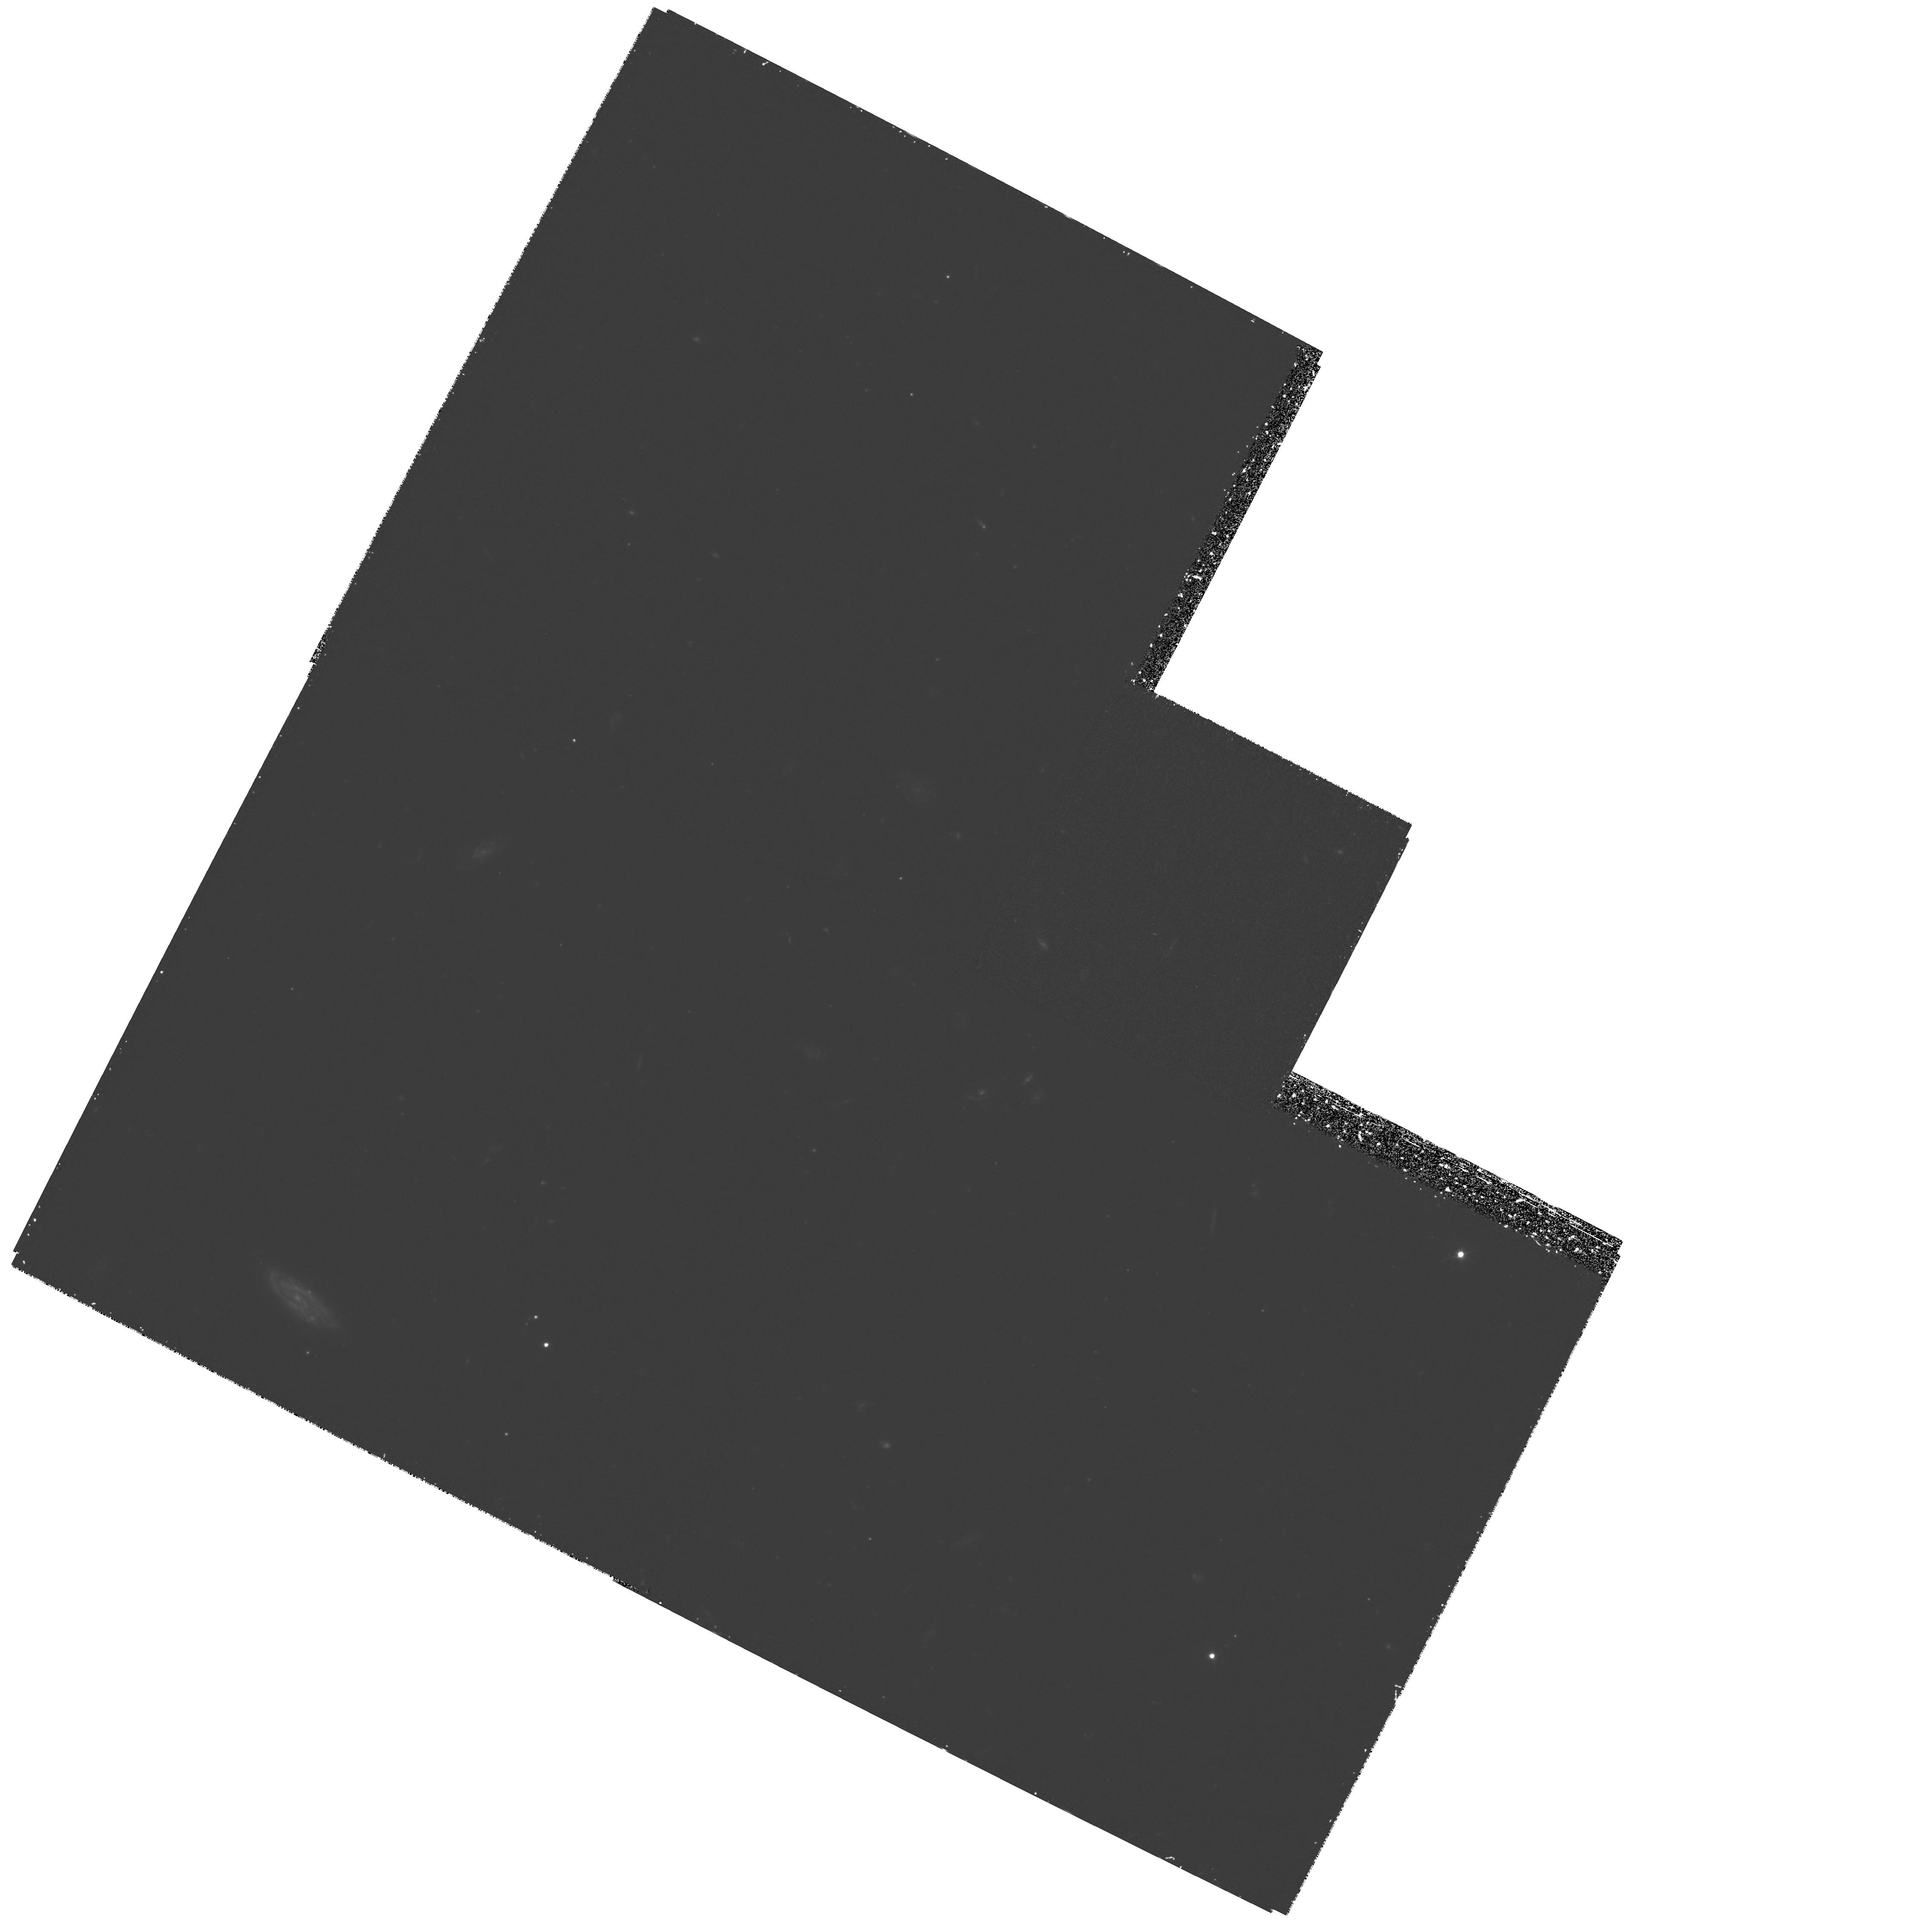
Target: FIELD-134419-000814
Instrument: WFPC2/PC
Filter: F450W
Exposure: 1.9 h
Observation ID: hst_6556_06_wfpc2_pc_f450w_u3w606

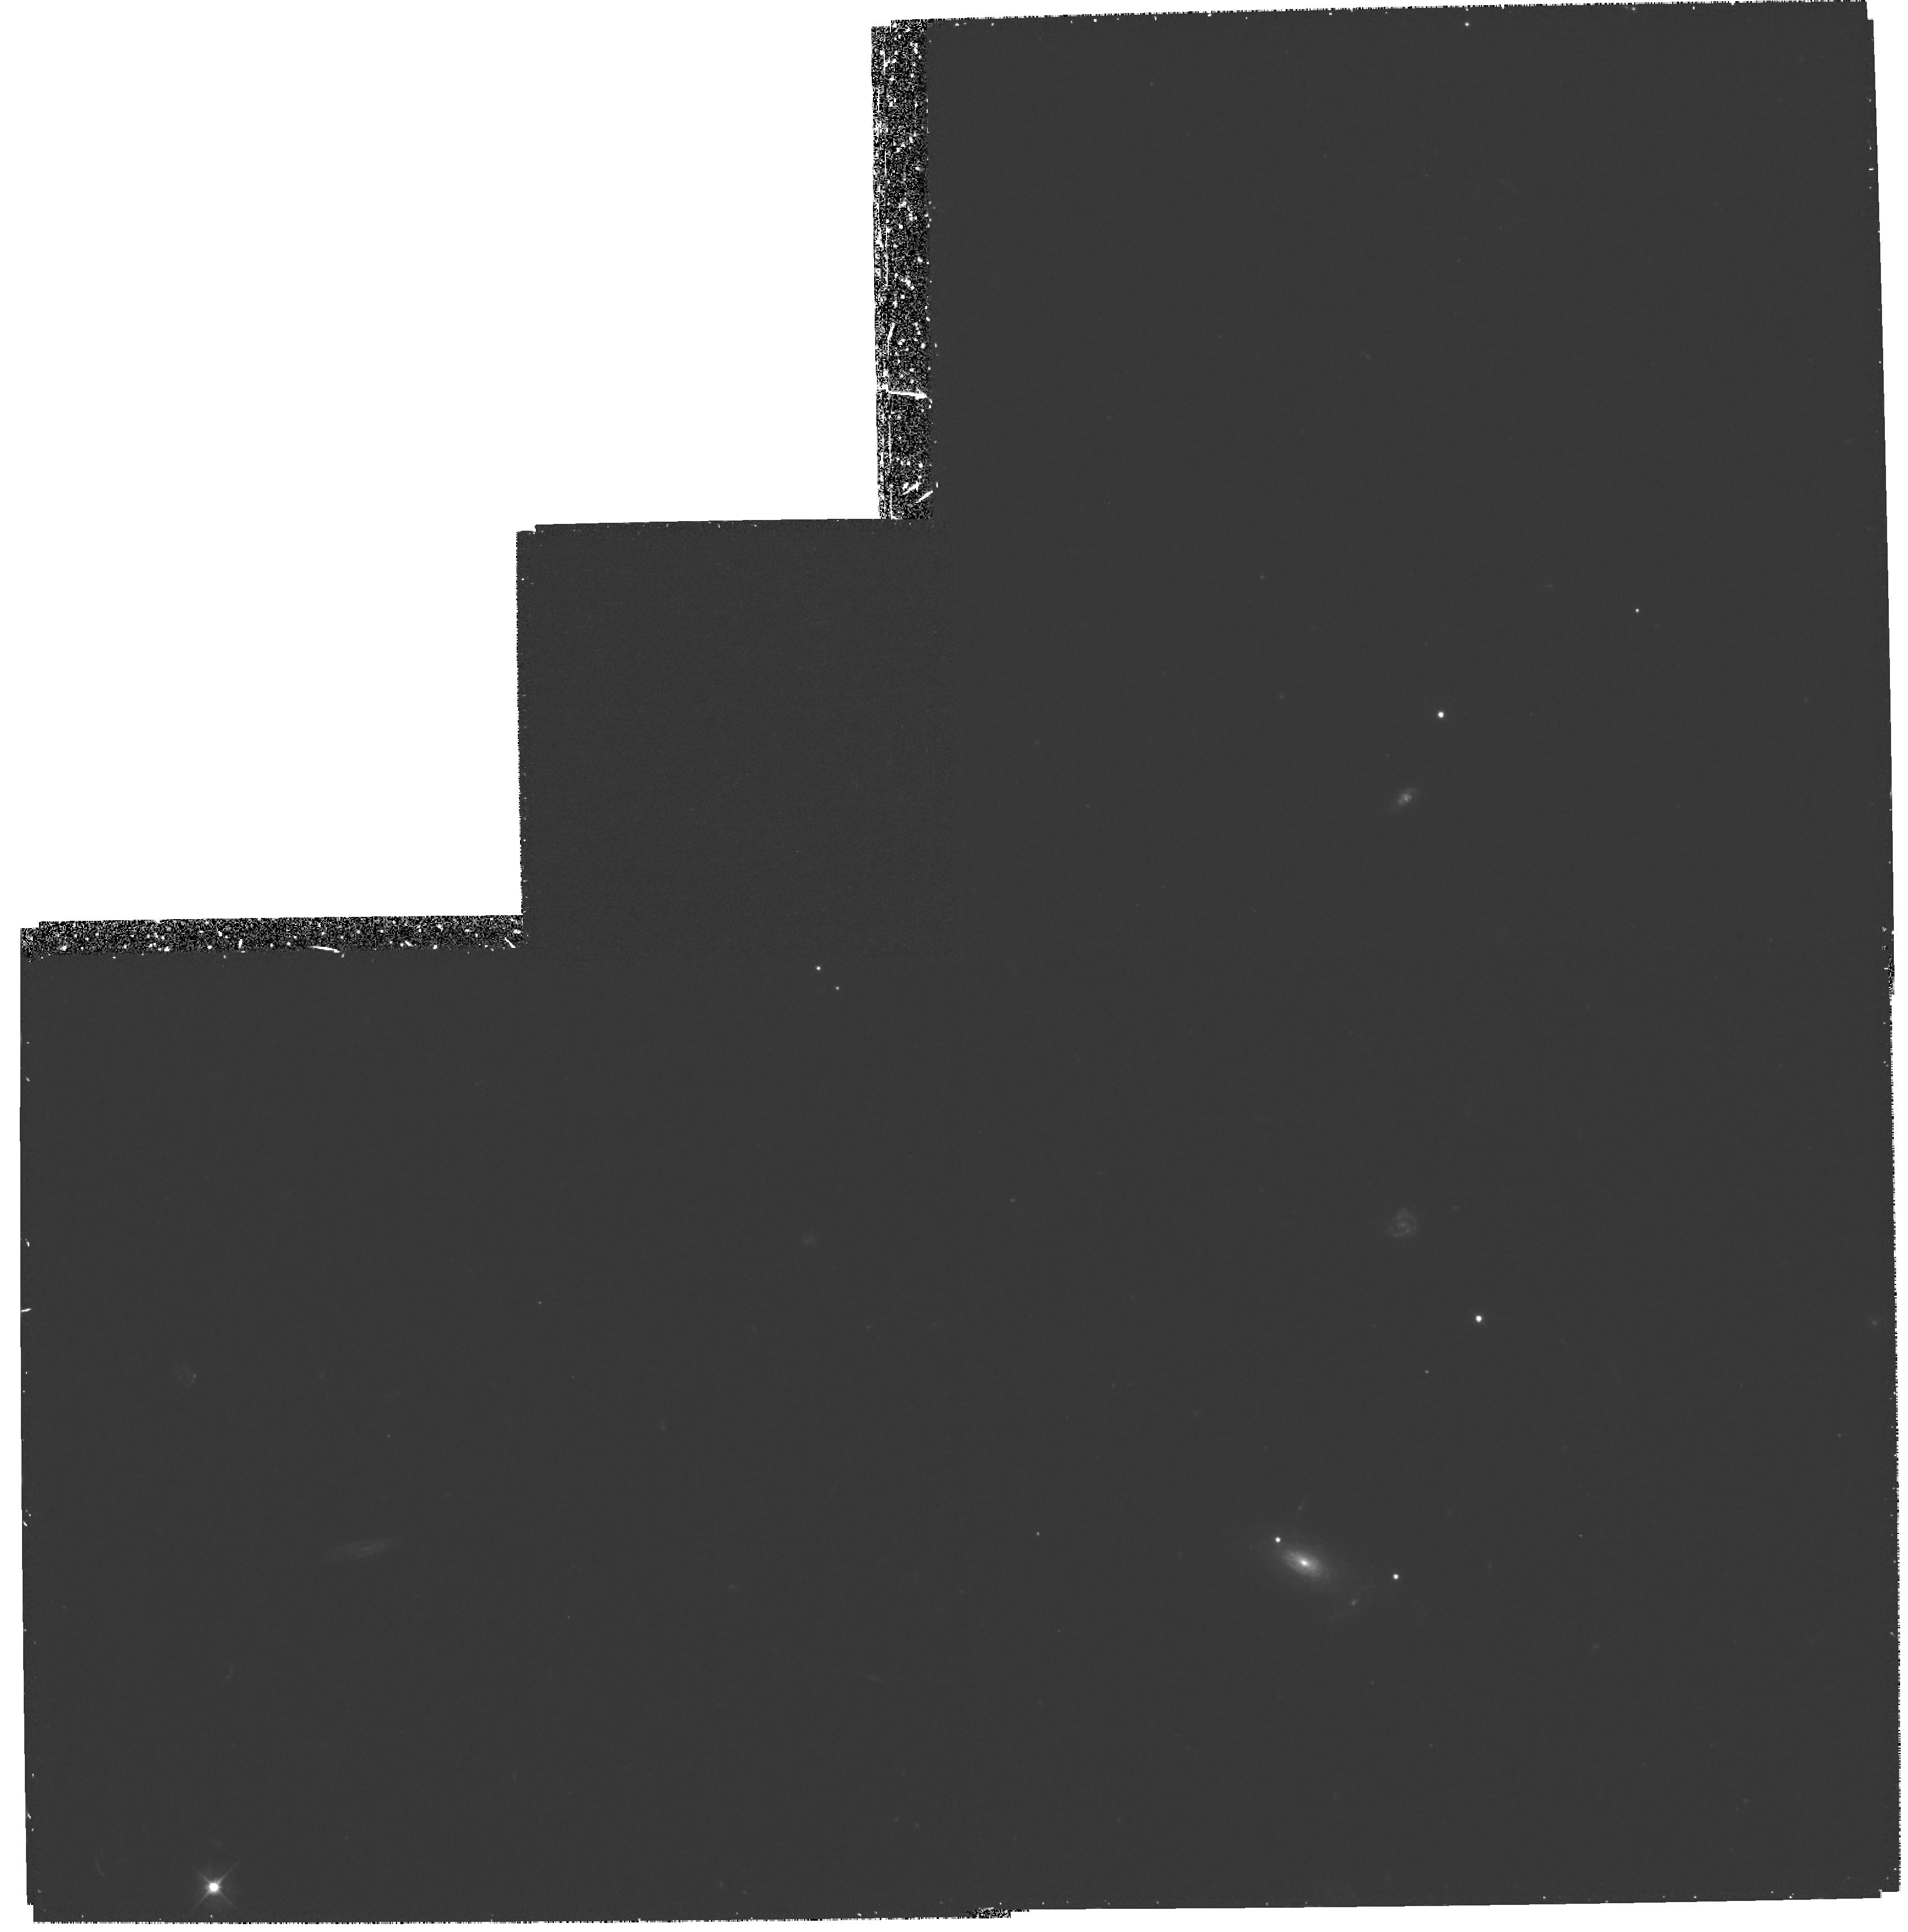
Target: FIELD-030227+000704
Instrument: WFPC2/PC
Filter: F450W
Exposure: 1.9 h
Observation ID: hst_6556_03_wfpc2_pc_f450w_u3w603

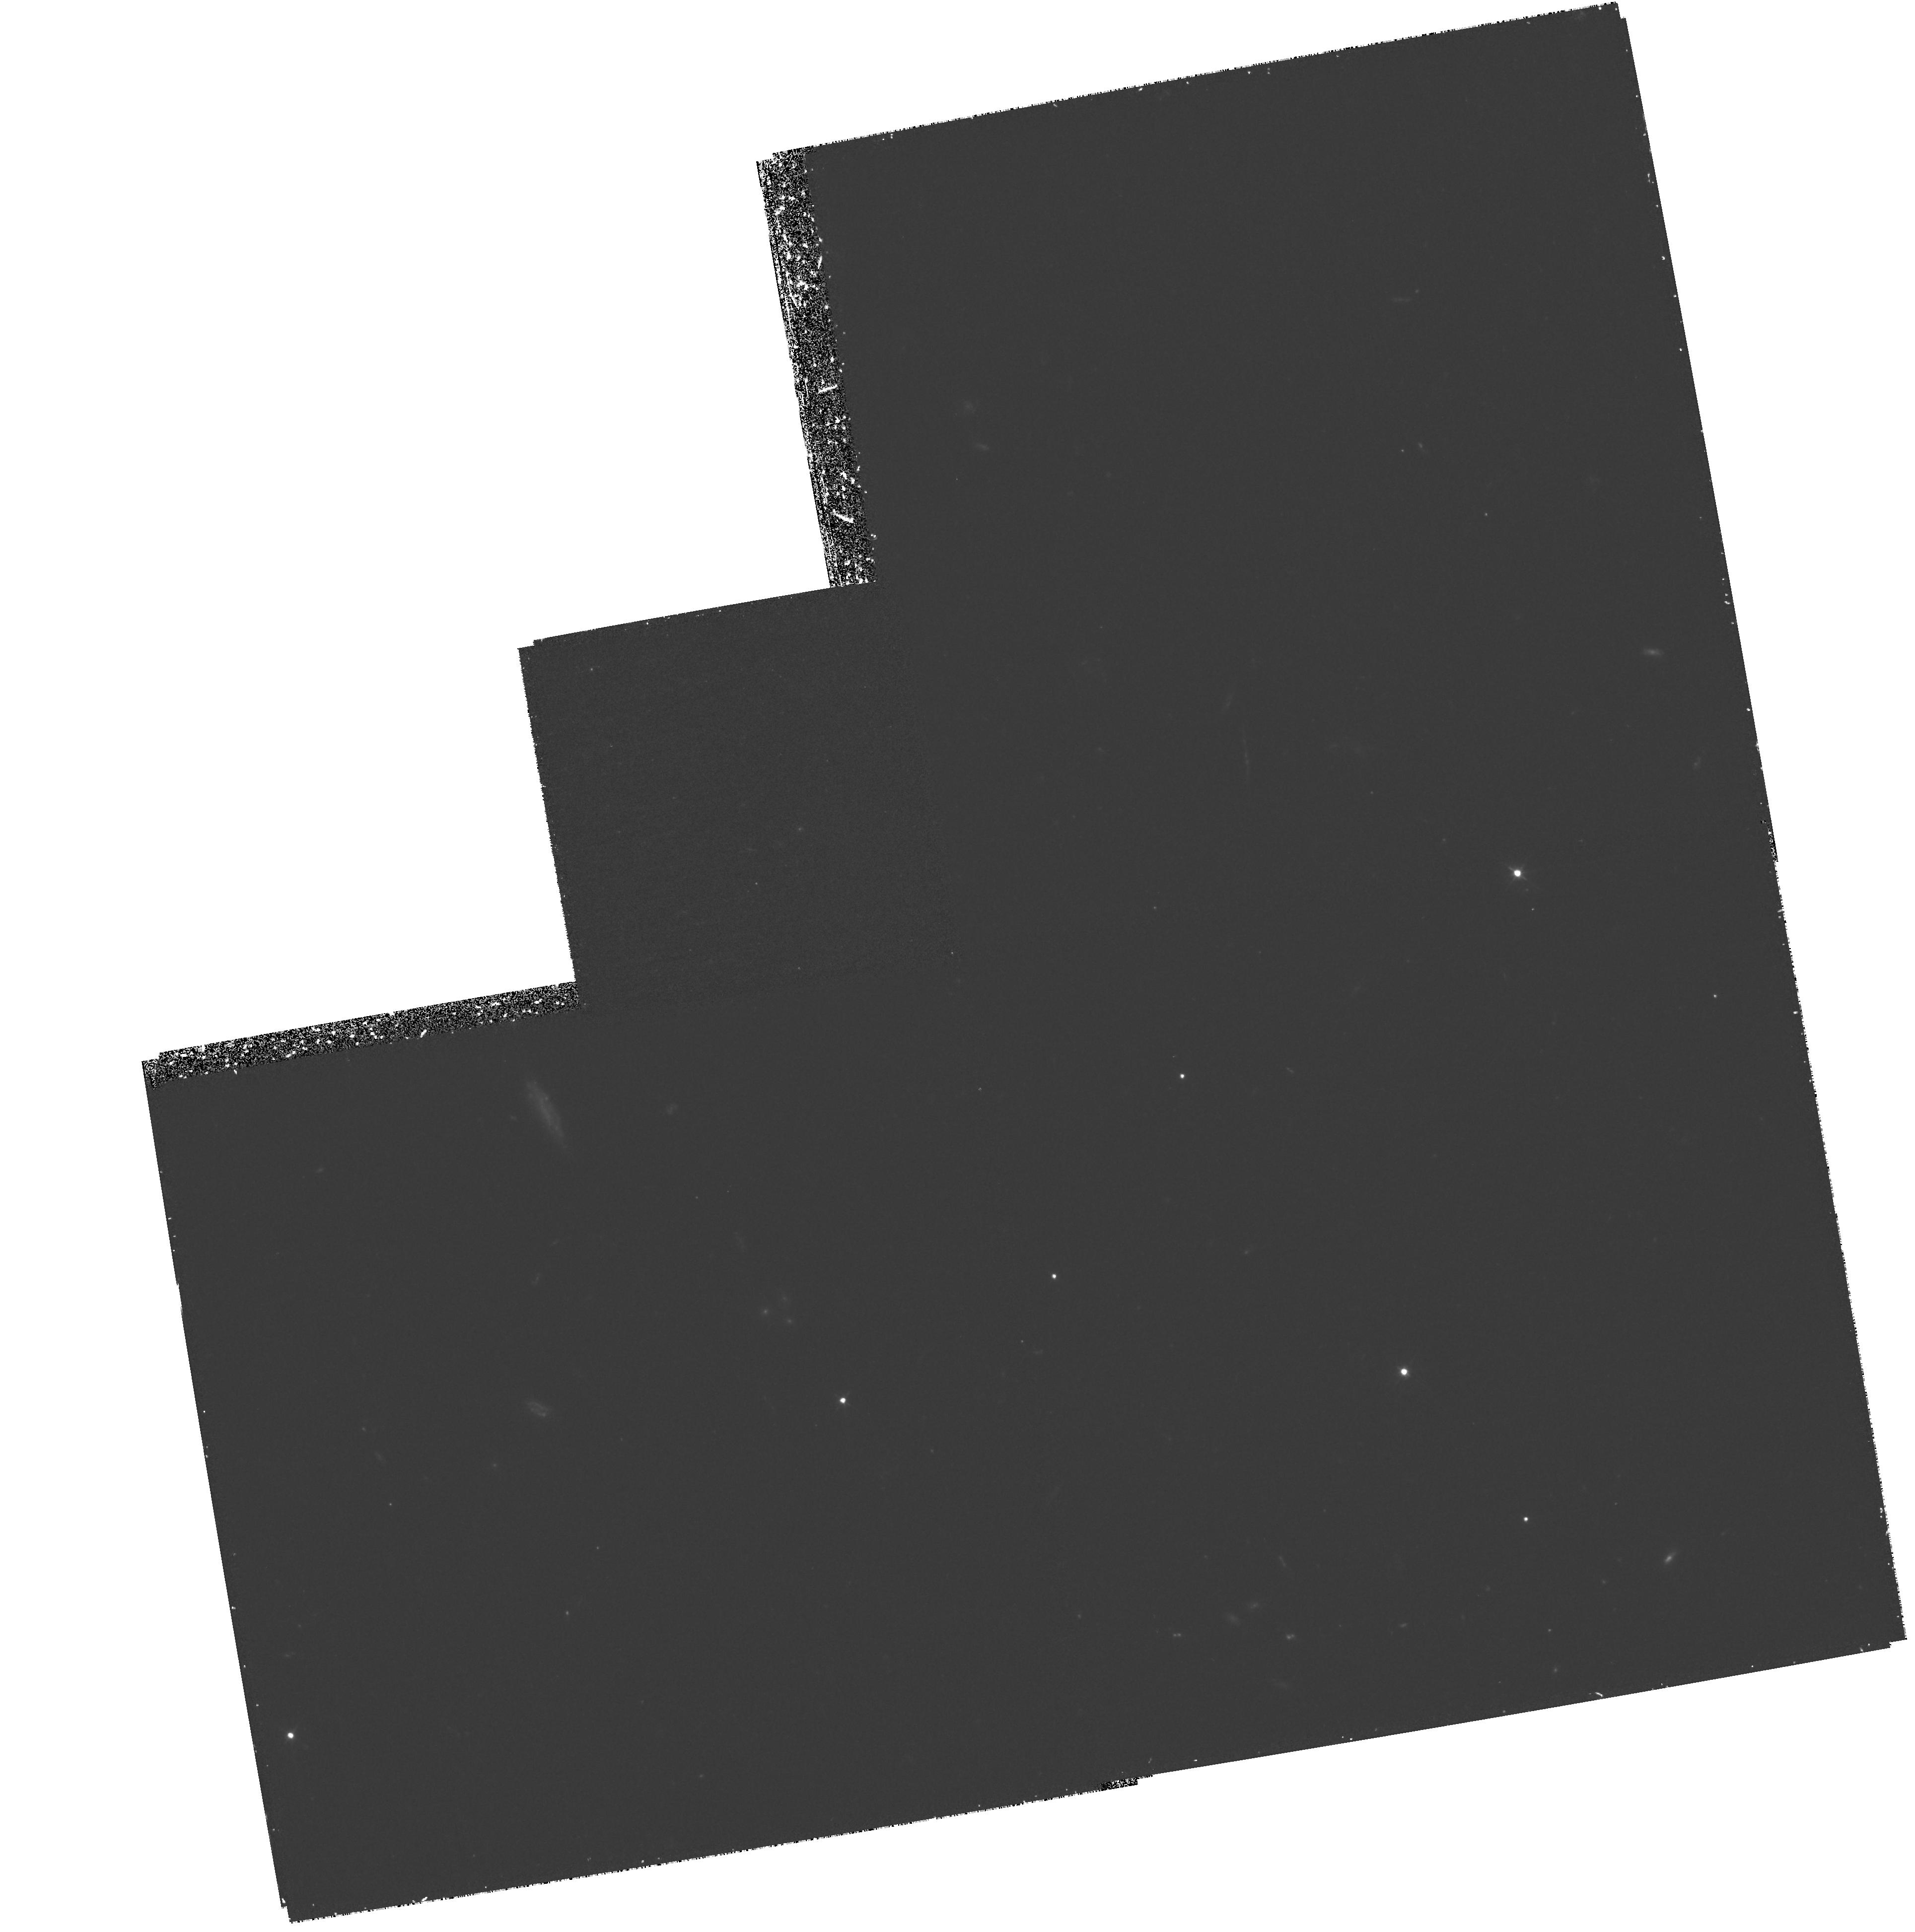
Target: FIELD-221755+001715
Instrument: WFPC2/PC
Filter: F450W
Exposure: 1.9 h
Observation ID: hst_6556_04_wfpc2_pc_f450w_u3w604

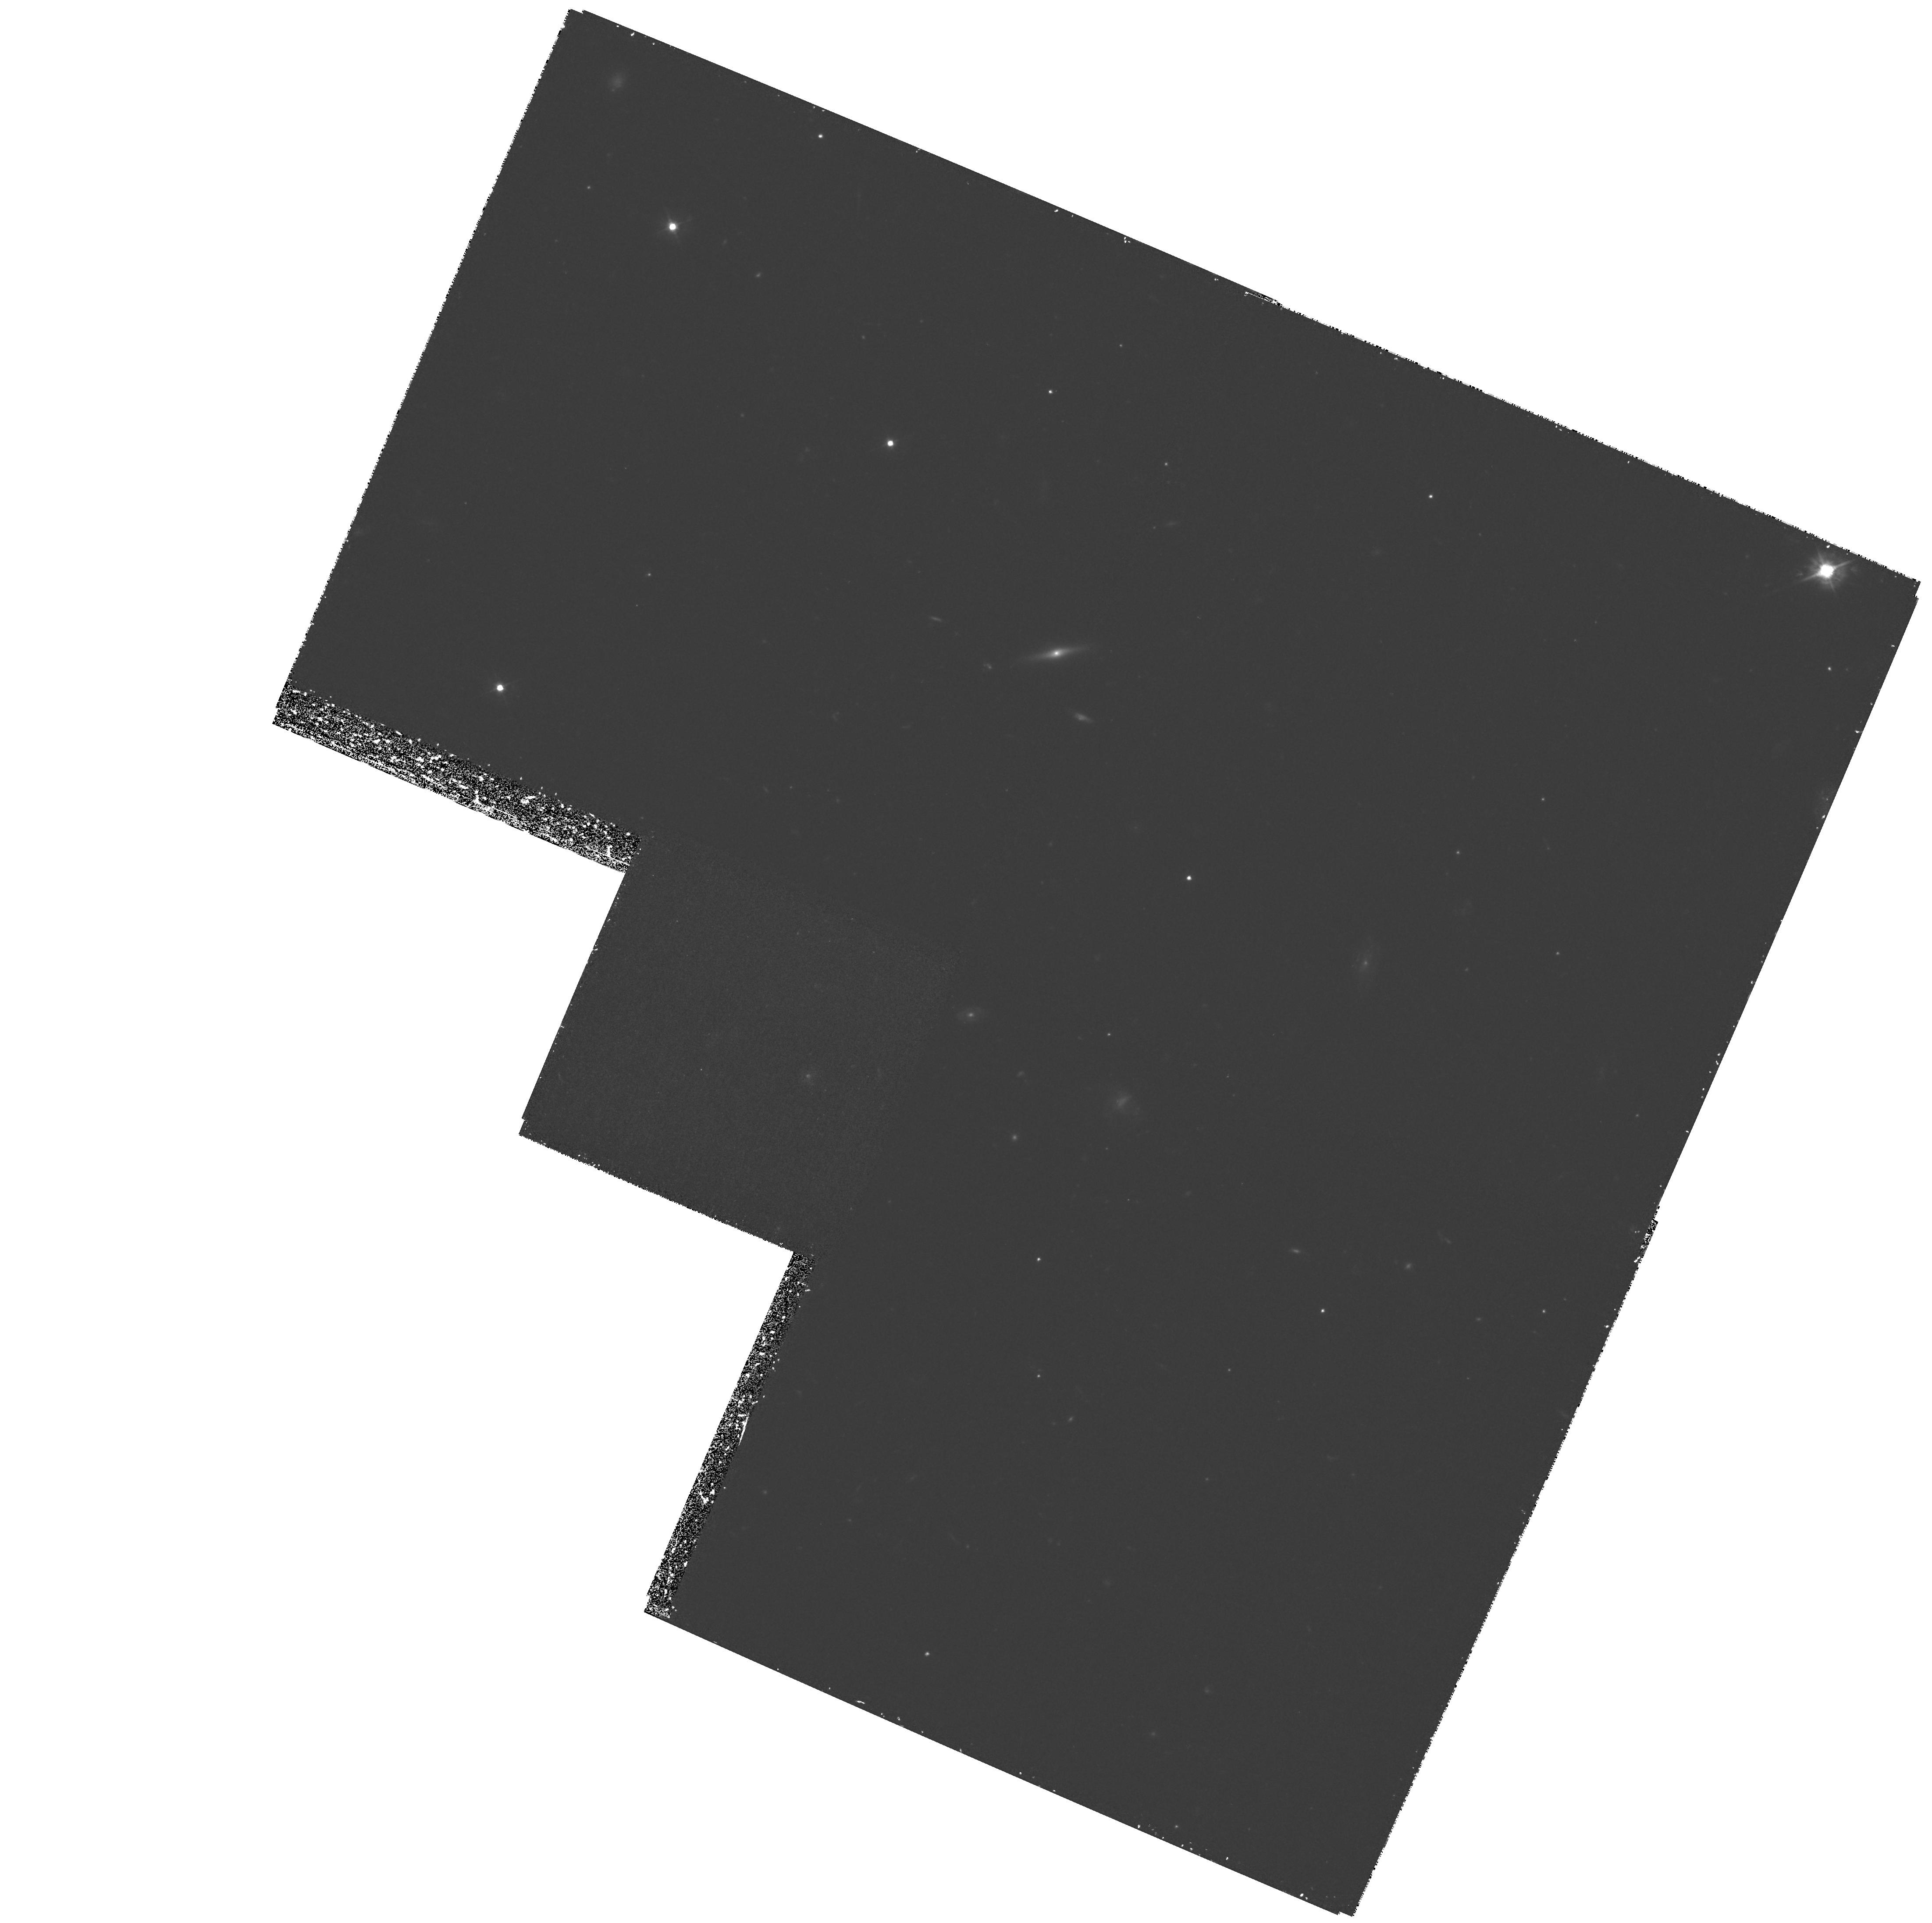
Target: FIELD-134417-000434
Instrument: WFPC2/PC
Filter: F450W
Exposure: 1.9 h
Observation ID: hst_6556_07_wfpc2_pc_f450w_u3w607

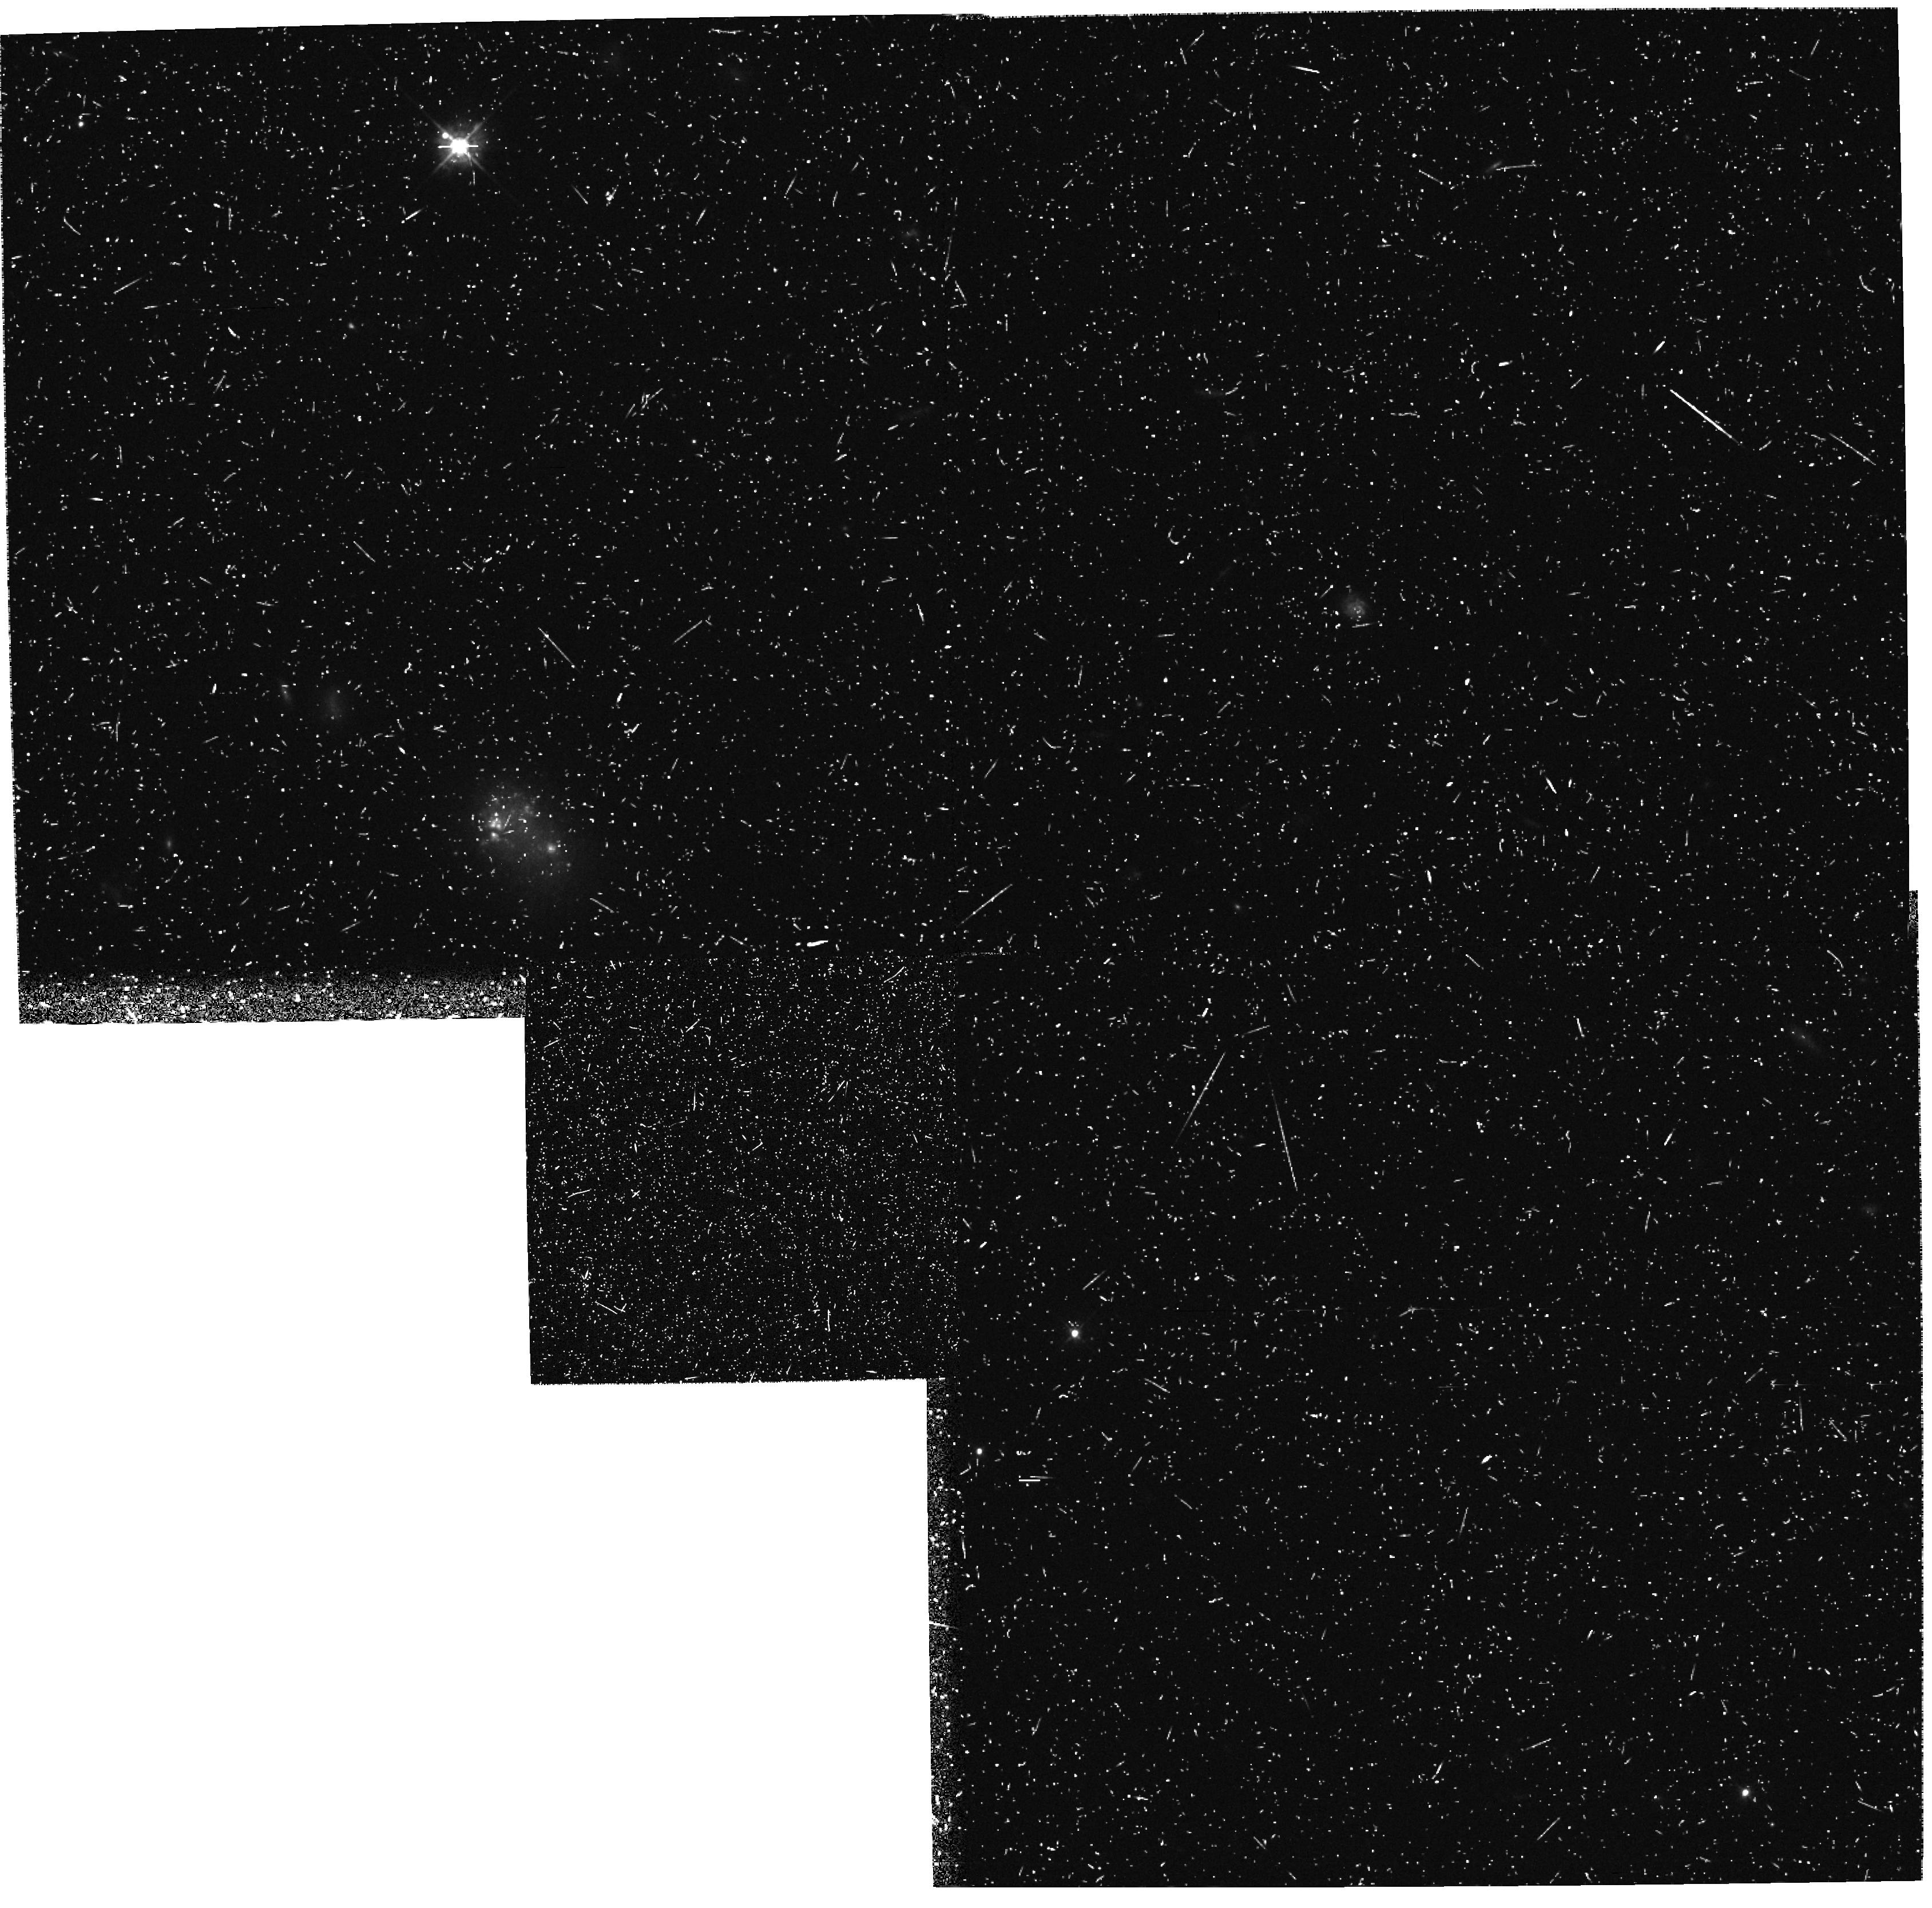
Target: FIELD-100053+251407
Instrument: WFPC2/PC
Filter: F450W
Exposure: 40 min
Observation ID: hst_6556_01_wfpc2_pc_f450w_u3w601

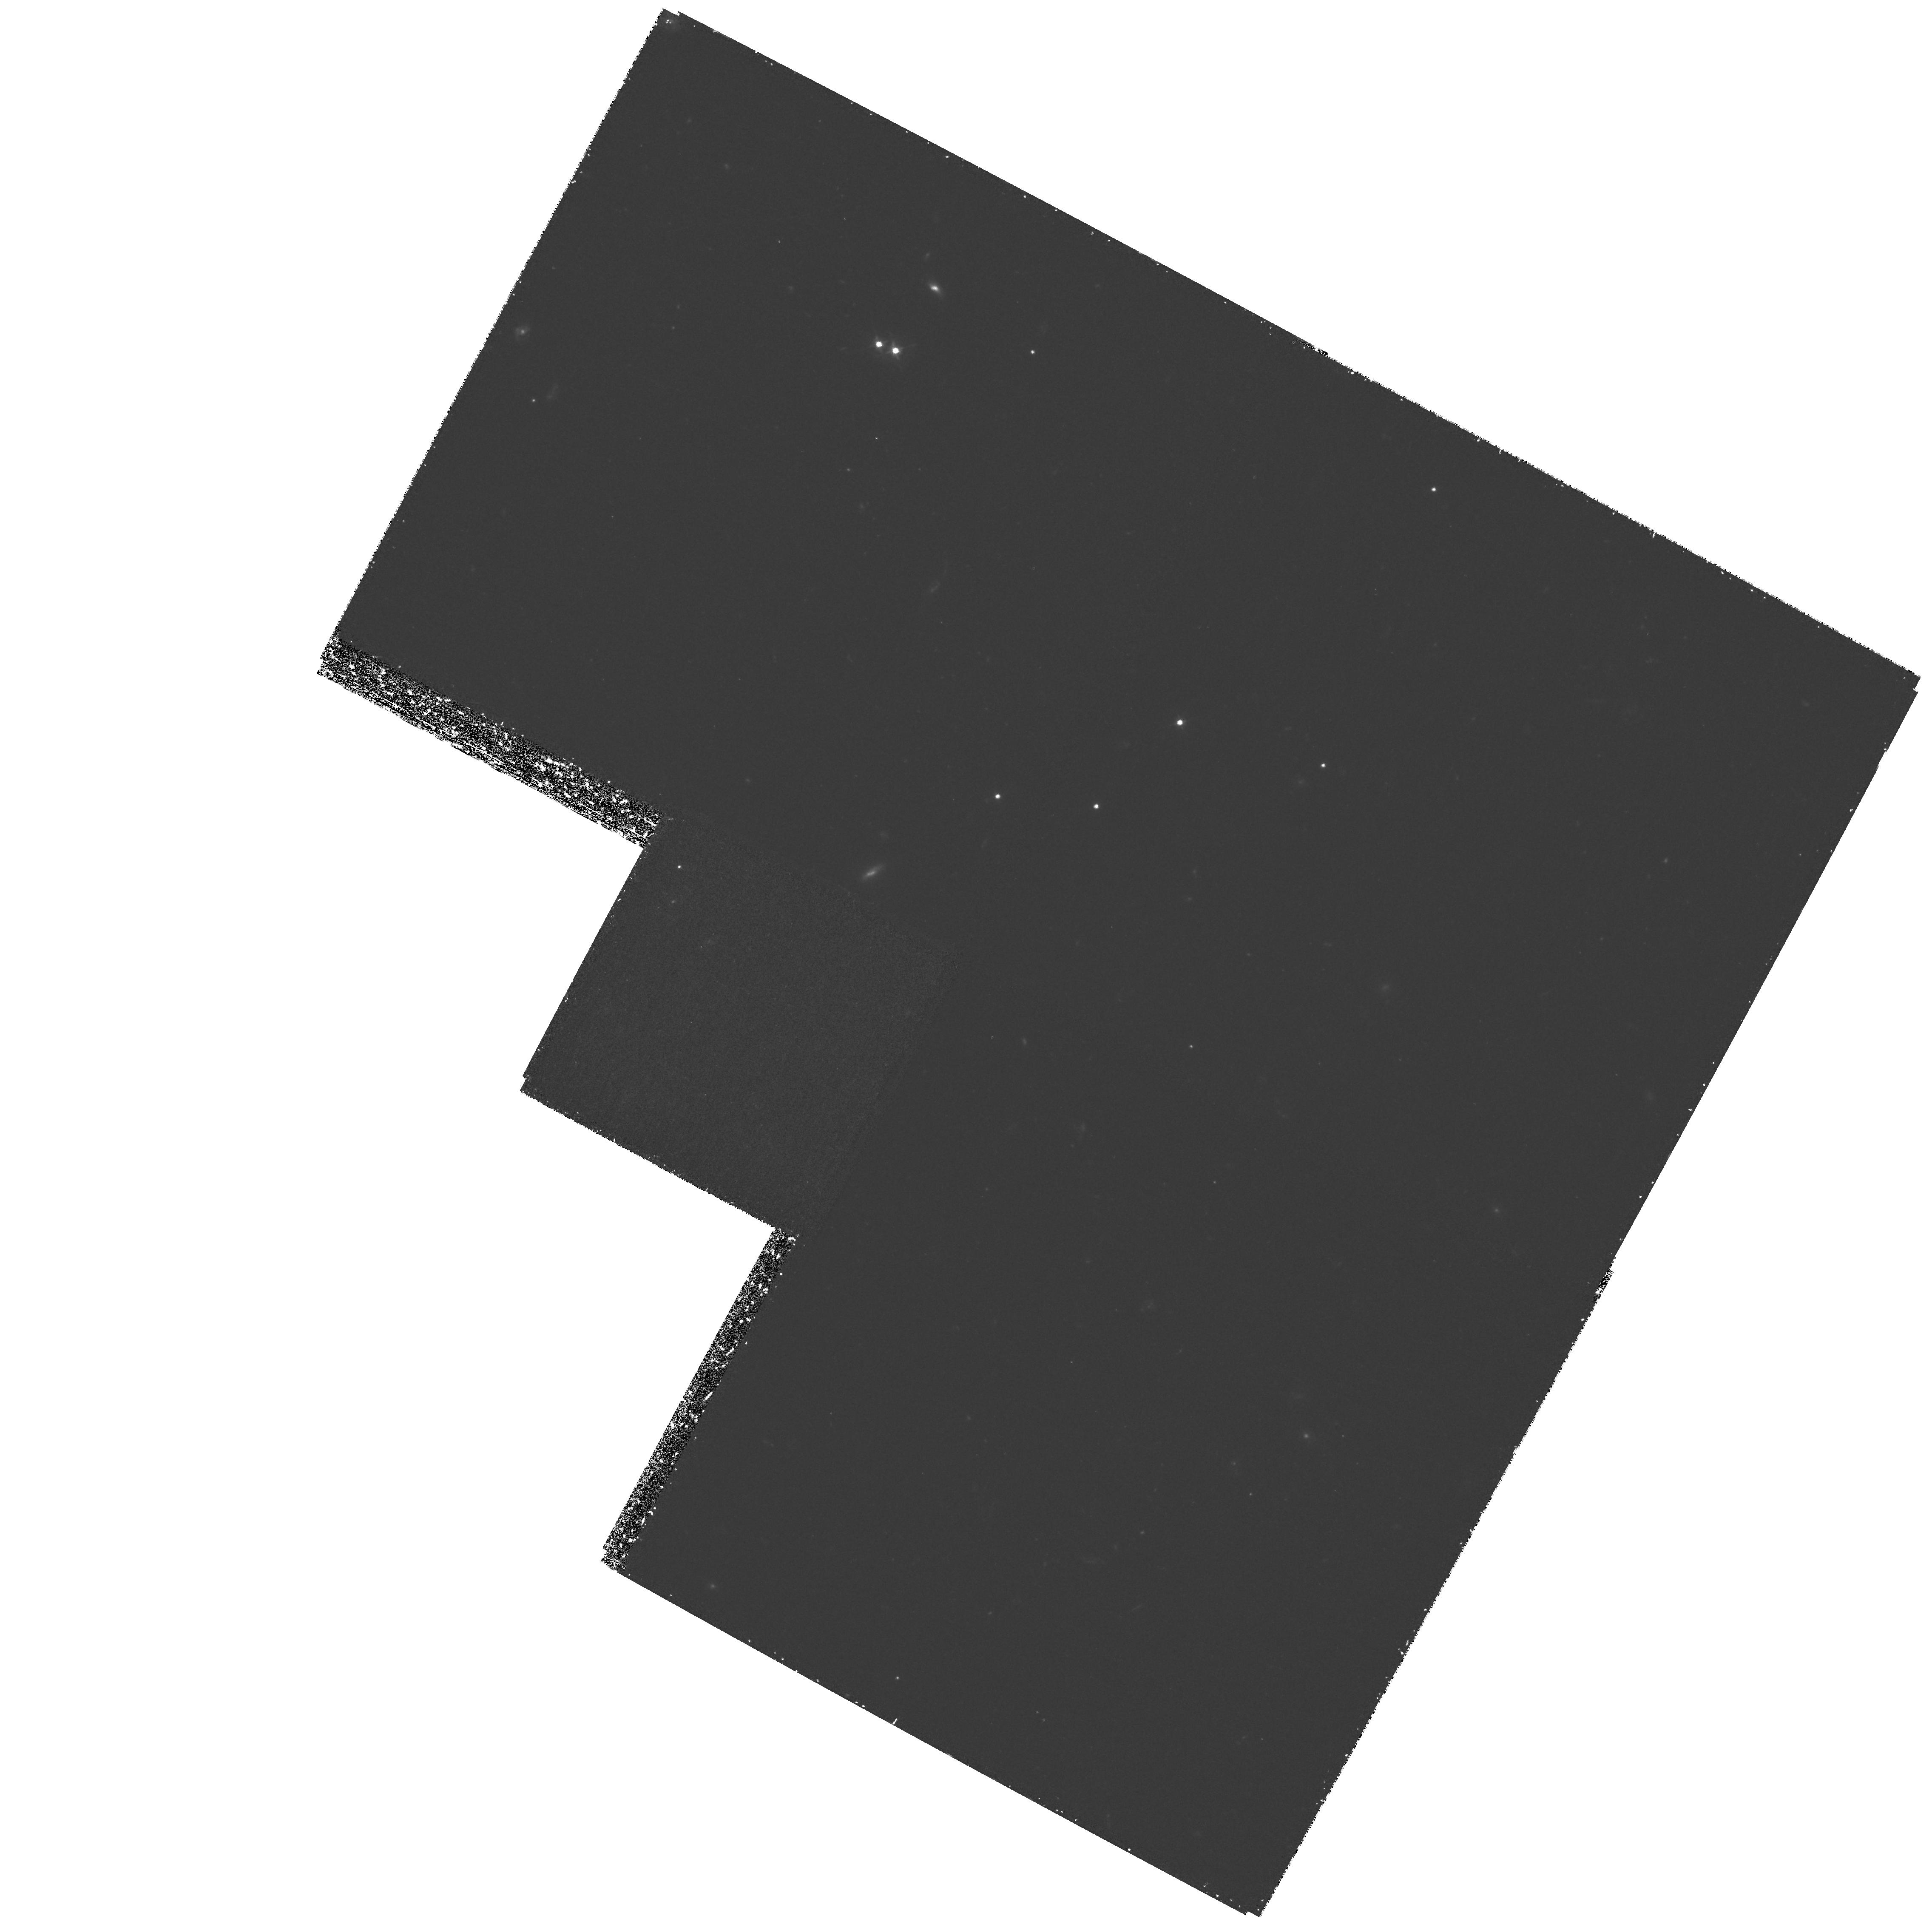
Target: FIELD-104629-000731
Instrument: WFPC2/PC
Filter: F450W
Exposure: 1.9 h
Observation ID: hst_6556_05_wfpc2_pc_f450w_u3w605

Rest-frame ultraviolet imaging of normal galaxies at high redshifts (PI: Lilly, Simon J.)

We are studying the evolution of normal galaxies over the last two-thirds of the age of the Universe through HST imaging of fields from our deep CFRS and LDSS redshift surveys. In Cycle 6, we propose to obtain B-band images of a large sample of field galaxies with measured redshifts 0 < z < 1.3 that will have been observed in the I-band in Cycle 5. The B-band images are required to (a) separate the colors of bulge and disk components in regular symmetric galaxies; (b) determine the nature of individual components identified within more irregular or asymmetric galaxies; (c) search for compact blue nuclei in lower z objects where there is evidence for high ionization line spectra; (d) determine the colors of faint companions to study the role of intereactions in triggering star-formation; and (e) construct an atlas of far-ultraviolet morphologies of galaxies that may be used to interpret the very deepest HST images. The B-band data is essential for studying the star-formation histories of the bulges, disks and star-burst components, and thus for understanding the physical causes of the differential evolution that has now been seen in the faint galaxy population.